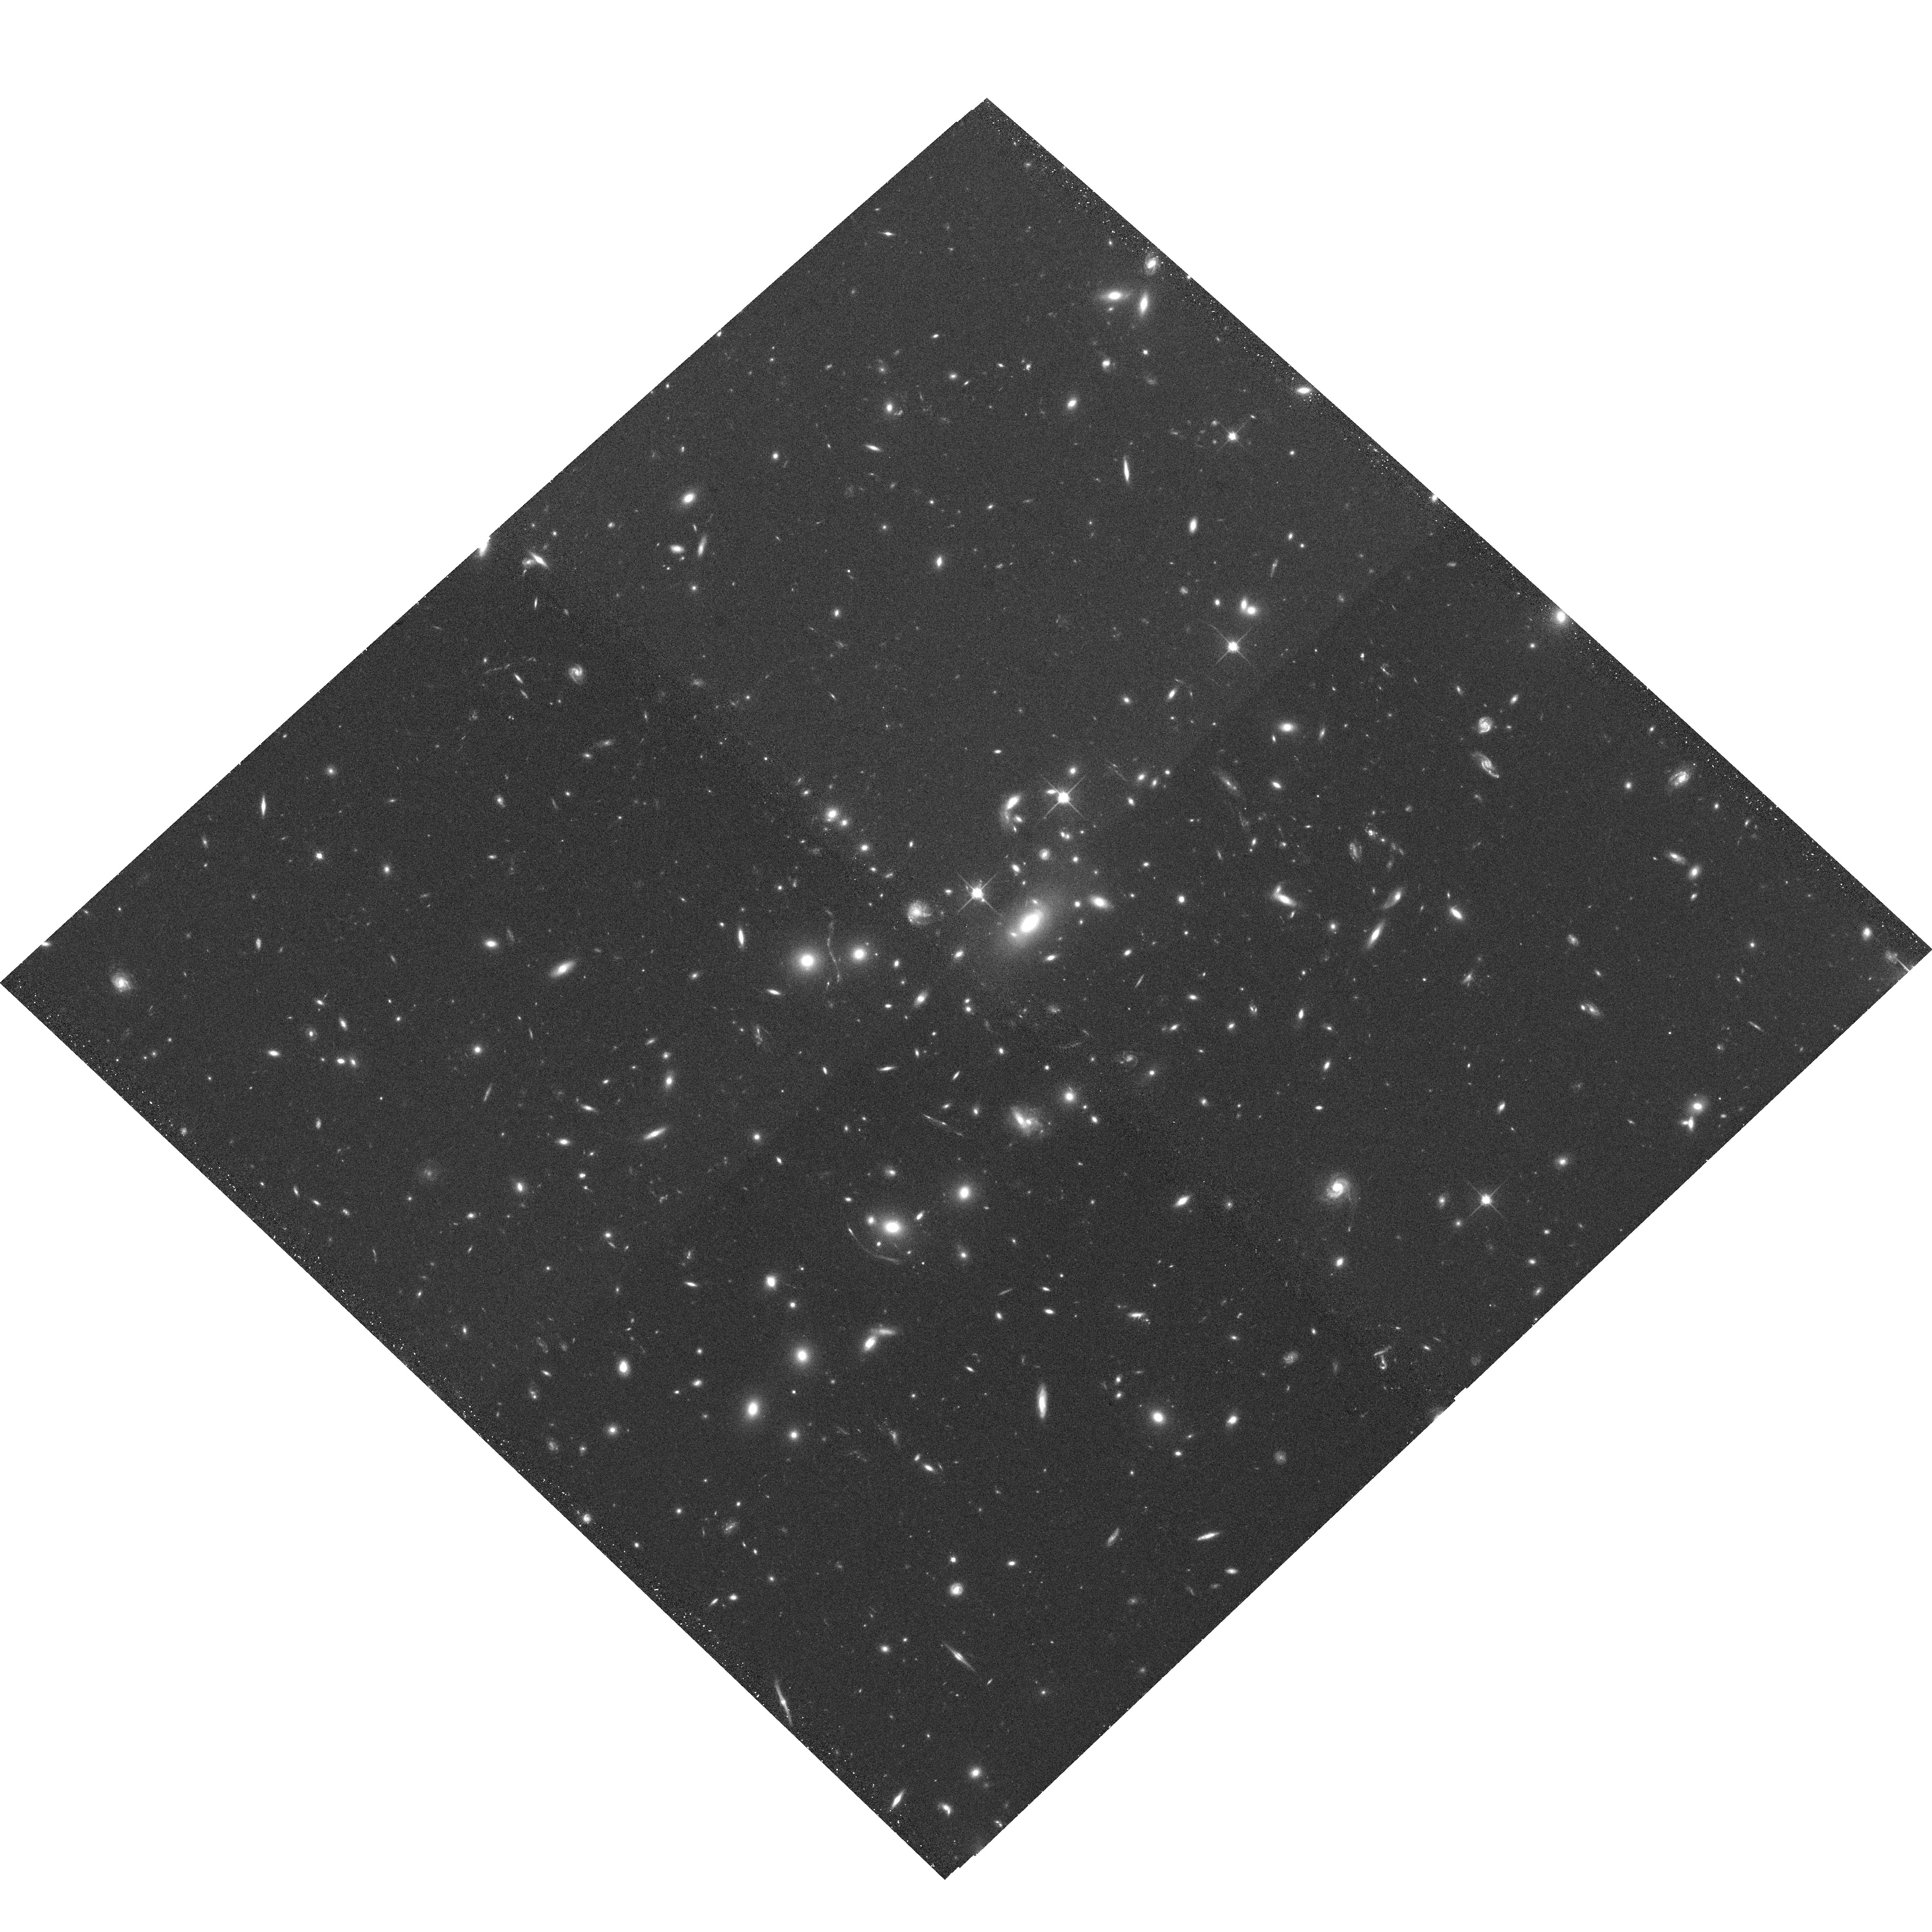
Target: MACSJ1115.2+5320
Instrument: ACS/WFC
Filter: F814W
Exposure: 20 min
Observation ID: hst_10875_43_acs_wfc_f814w_j9s643

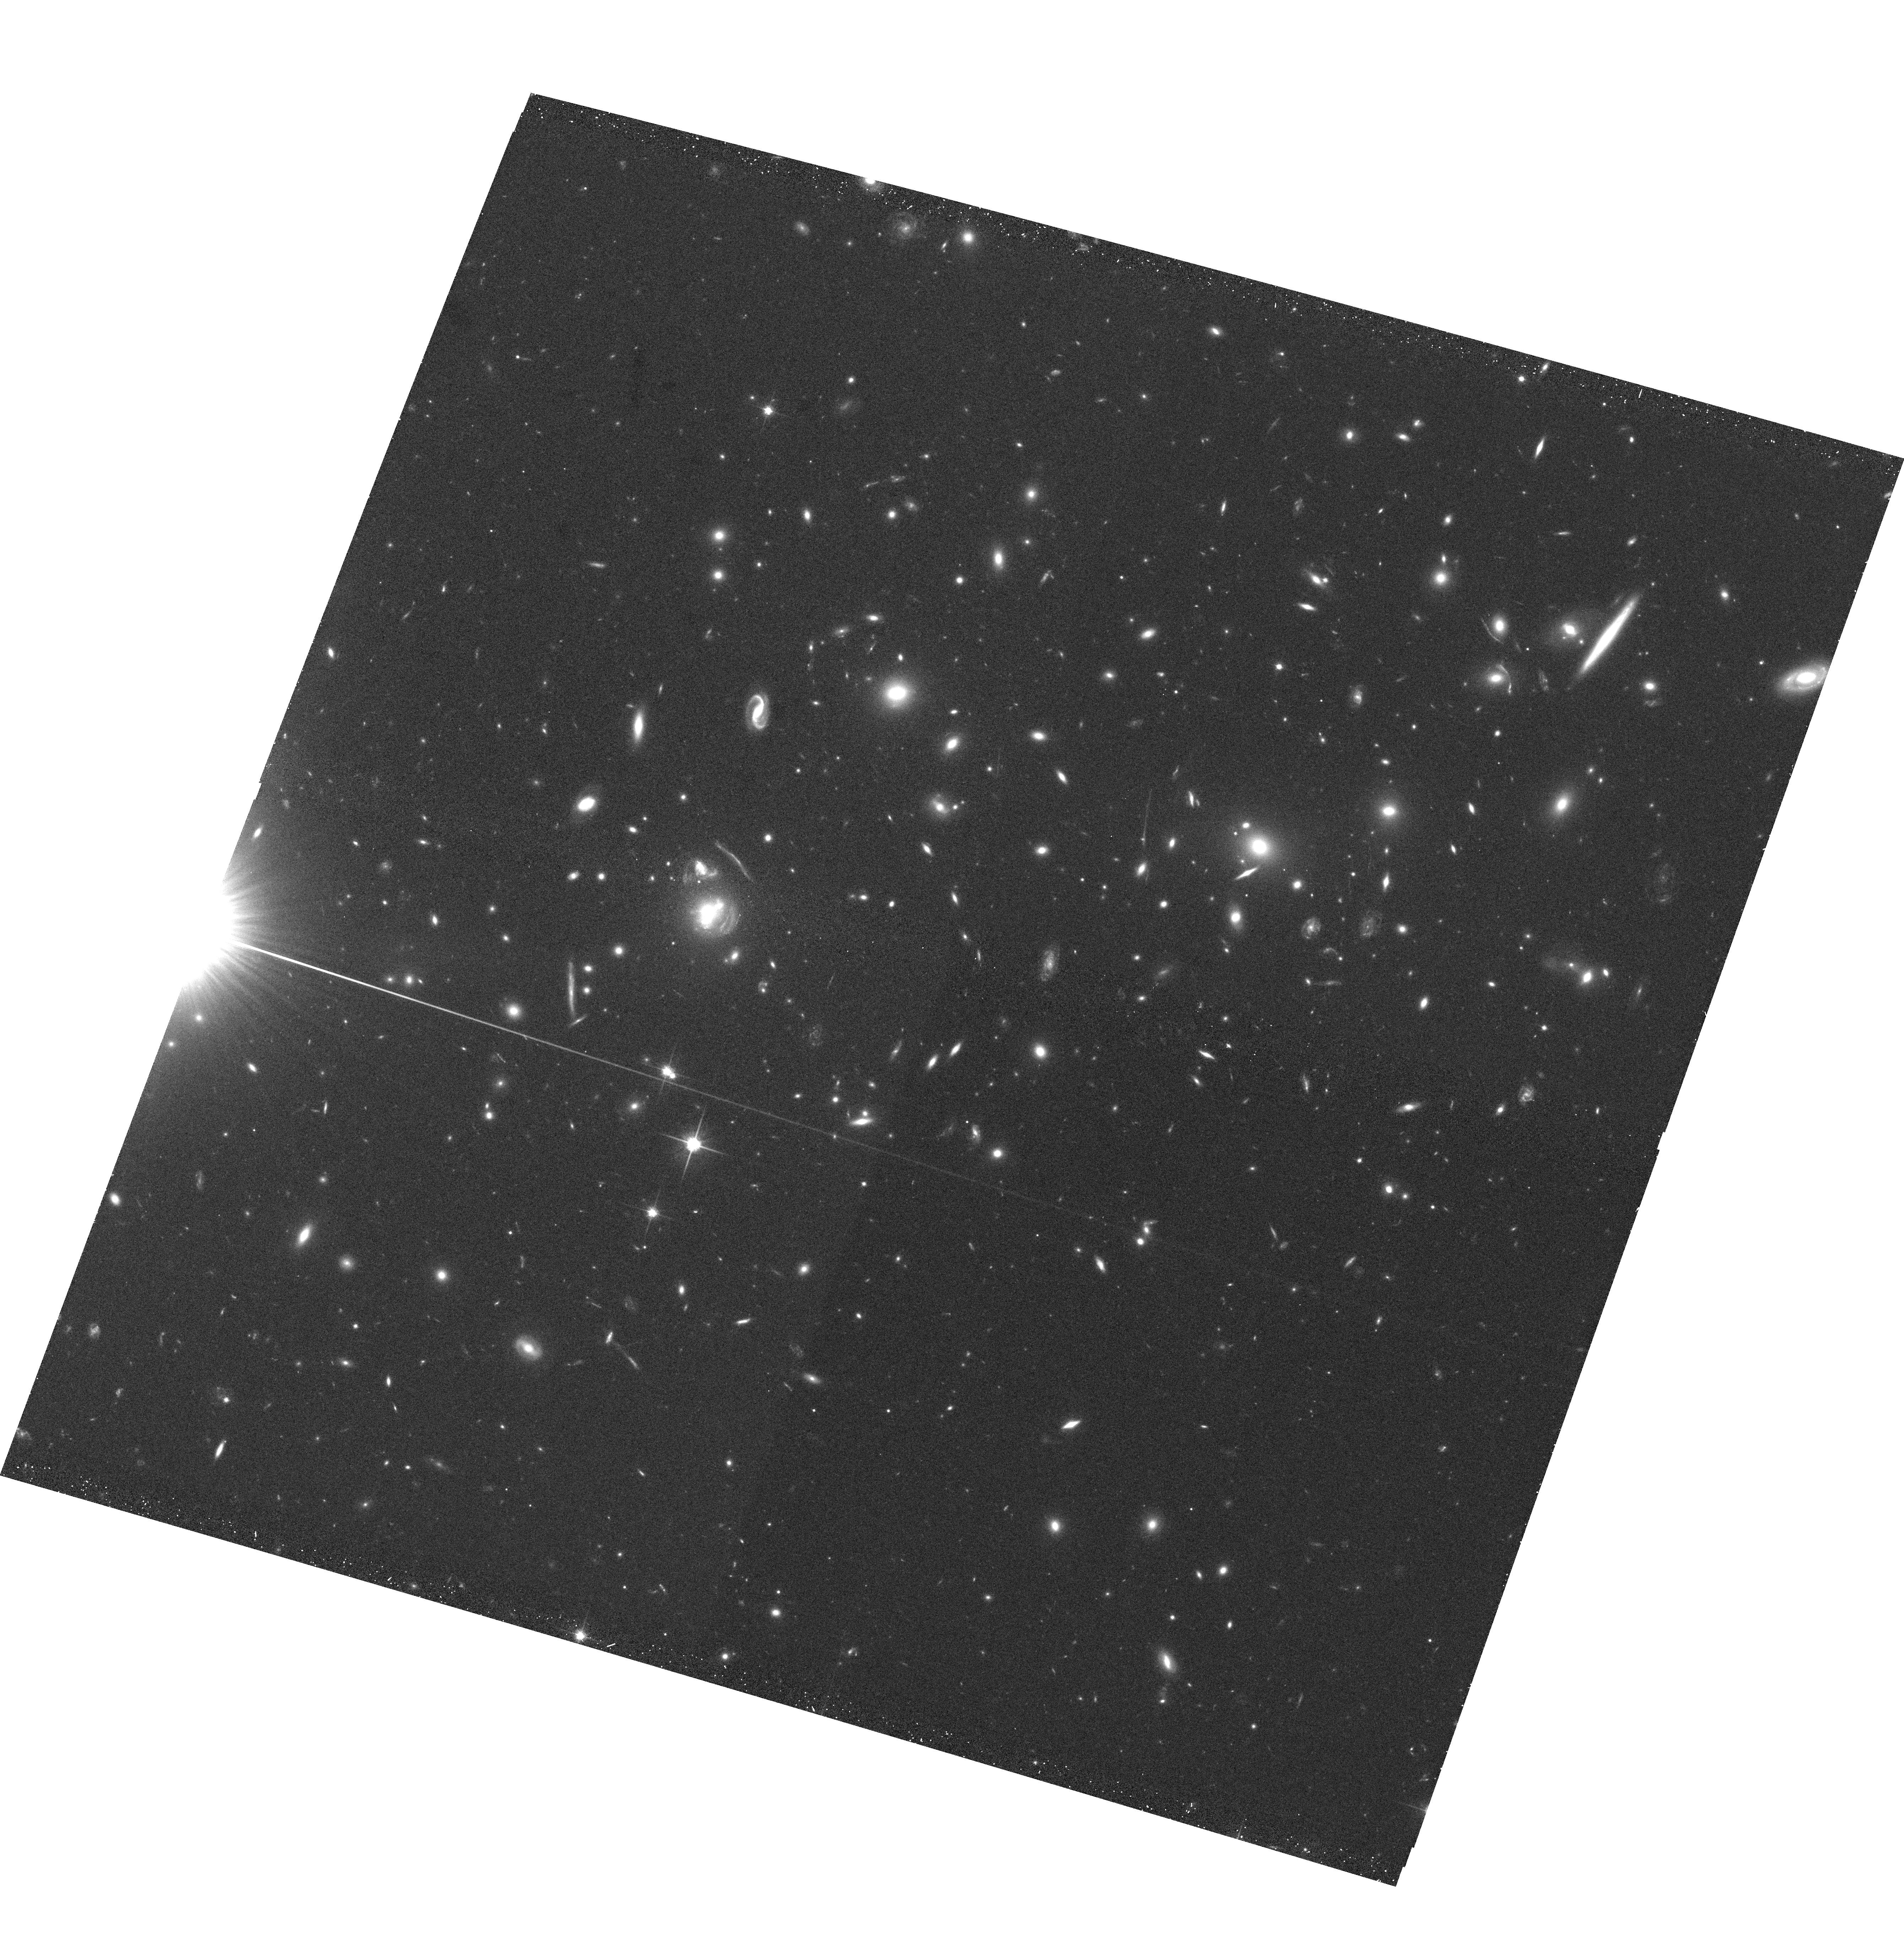
Target: MACSJ1354.6+7715
Instrument: ACS/WFC
Filter: F814W
Exposure: 20 min
Observation ID: hst_10875_59_acs_wfc_f814w_j9s659

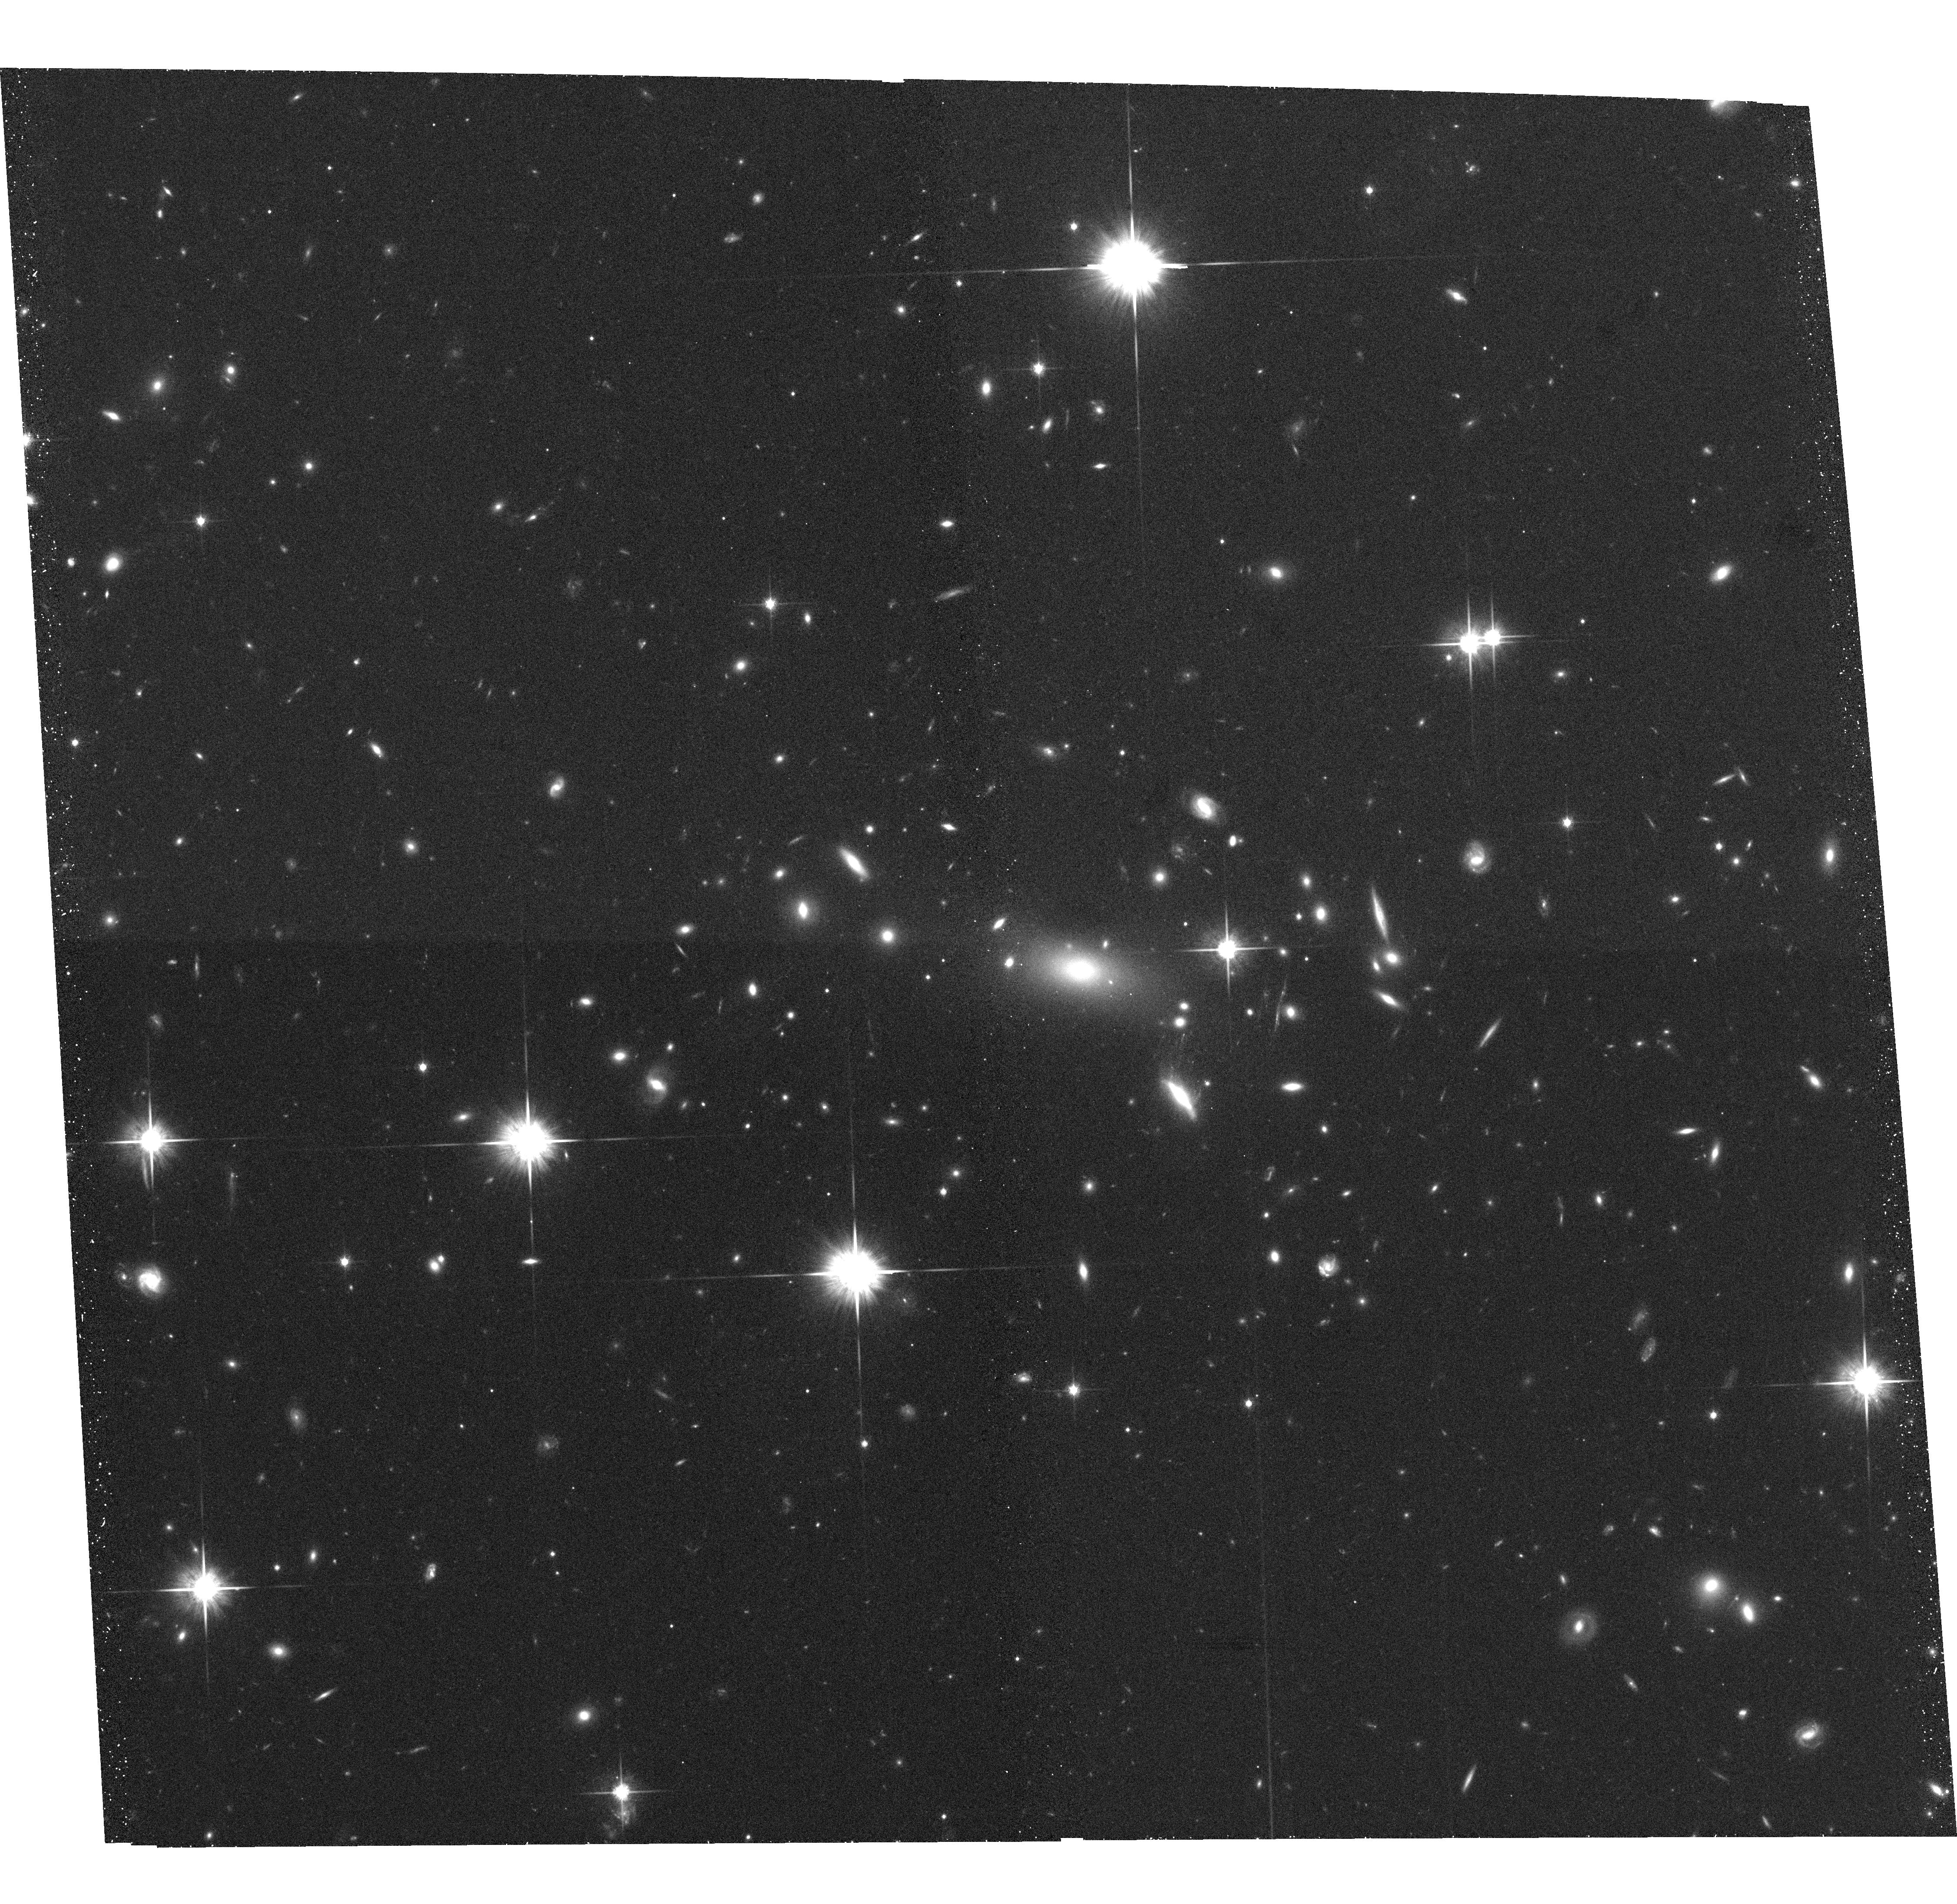
Target: MACSJ0712.3+5931
Instrument: ACS/WFC
Filter: F814W
Exposure: 20 min
Observation ID: hst_10875_36_acs_wfc_f814w_j9s636

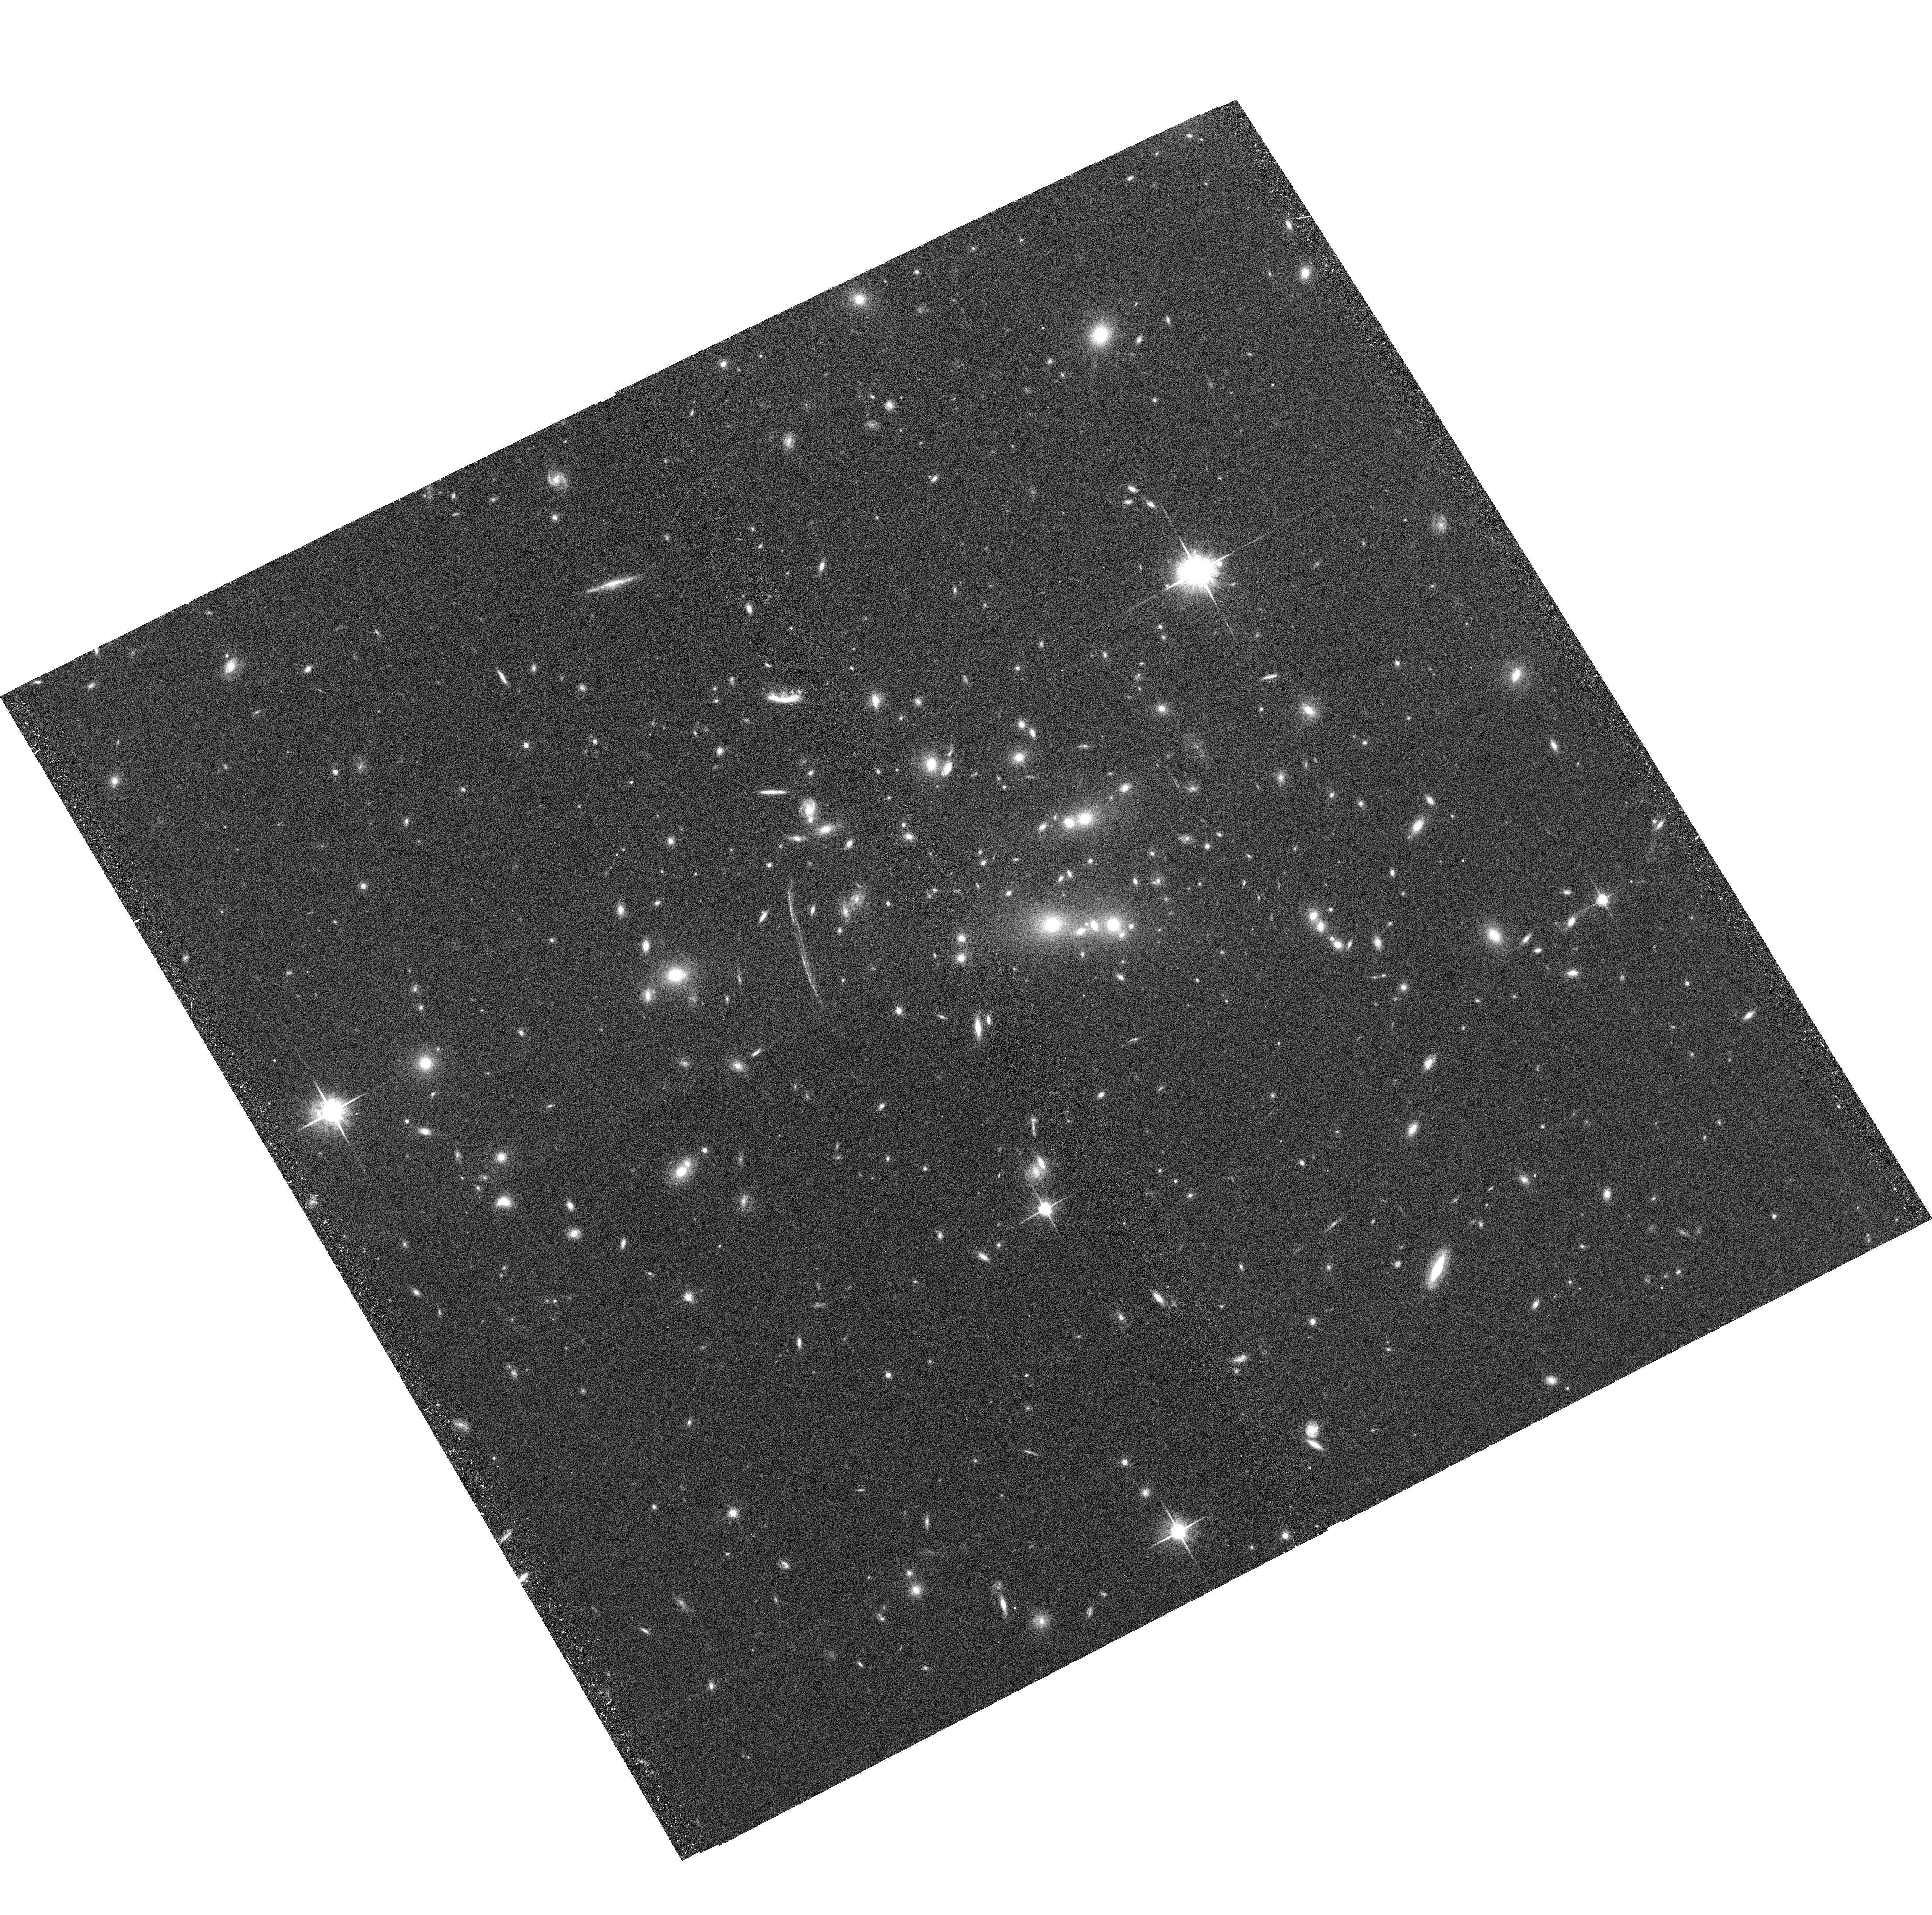
Target: MACSJ0451.9+0006
Instrument: ACS/WFC
Filter: F814W
Exposure: 20 min
Observation ID: hst_10875_29_acs_wfc_f814w_j9s629

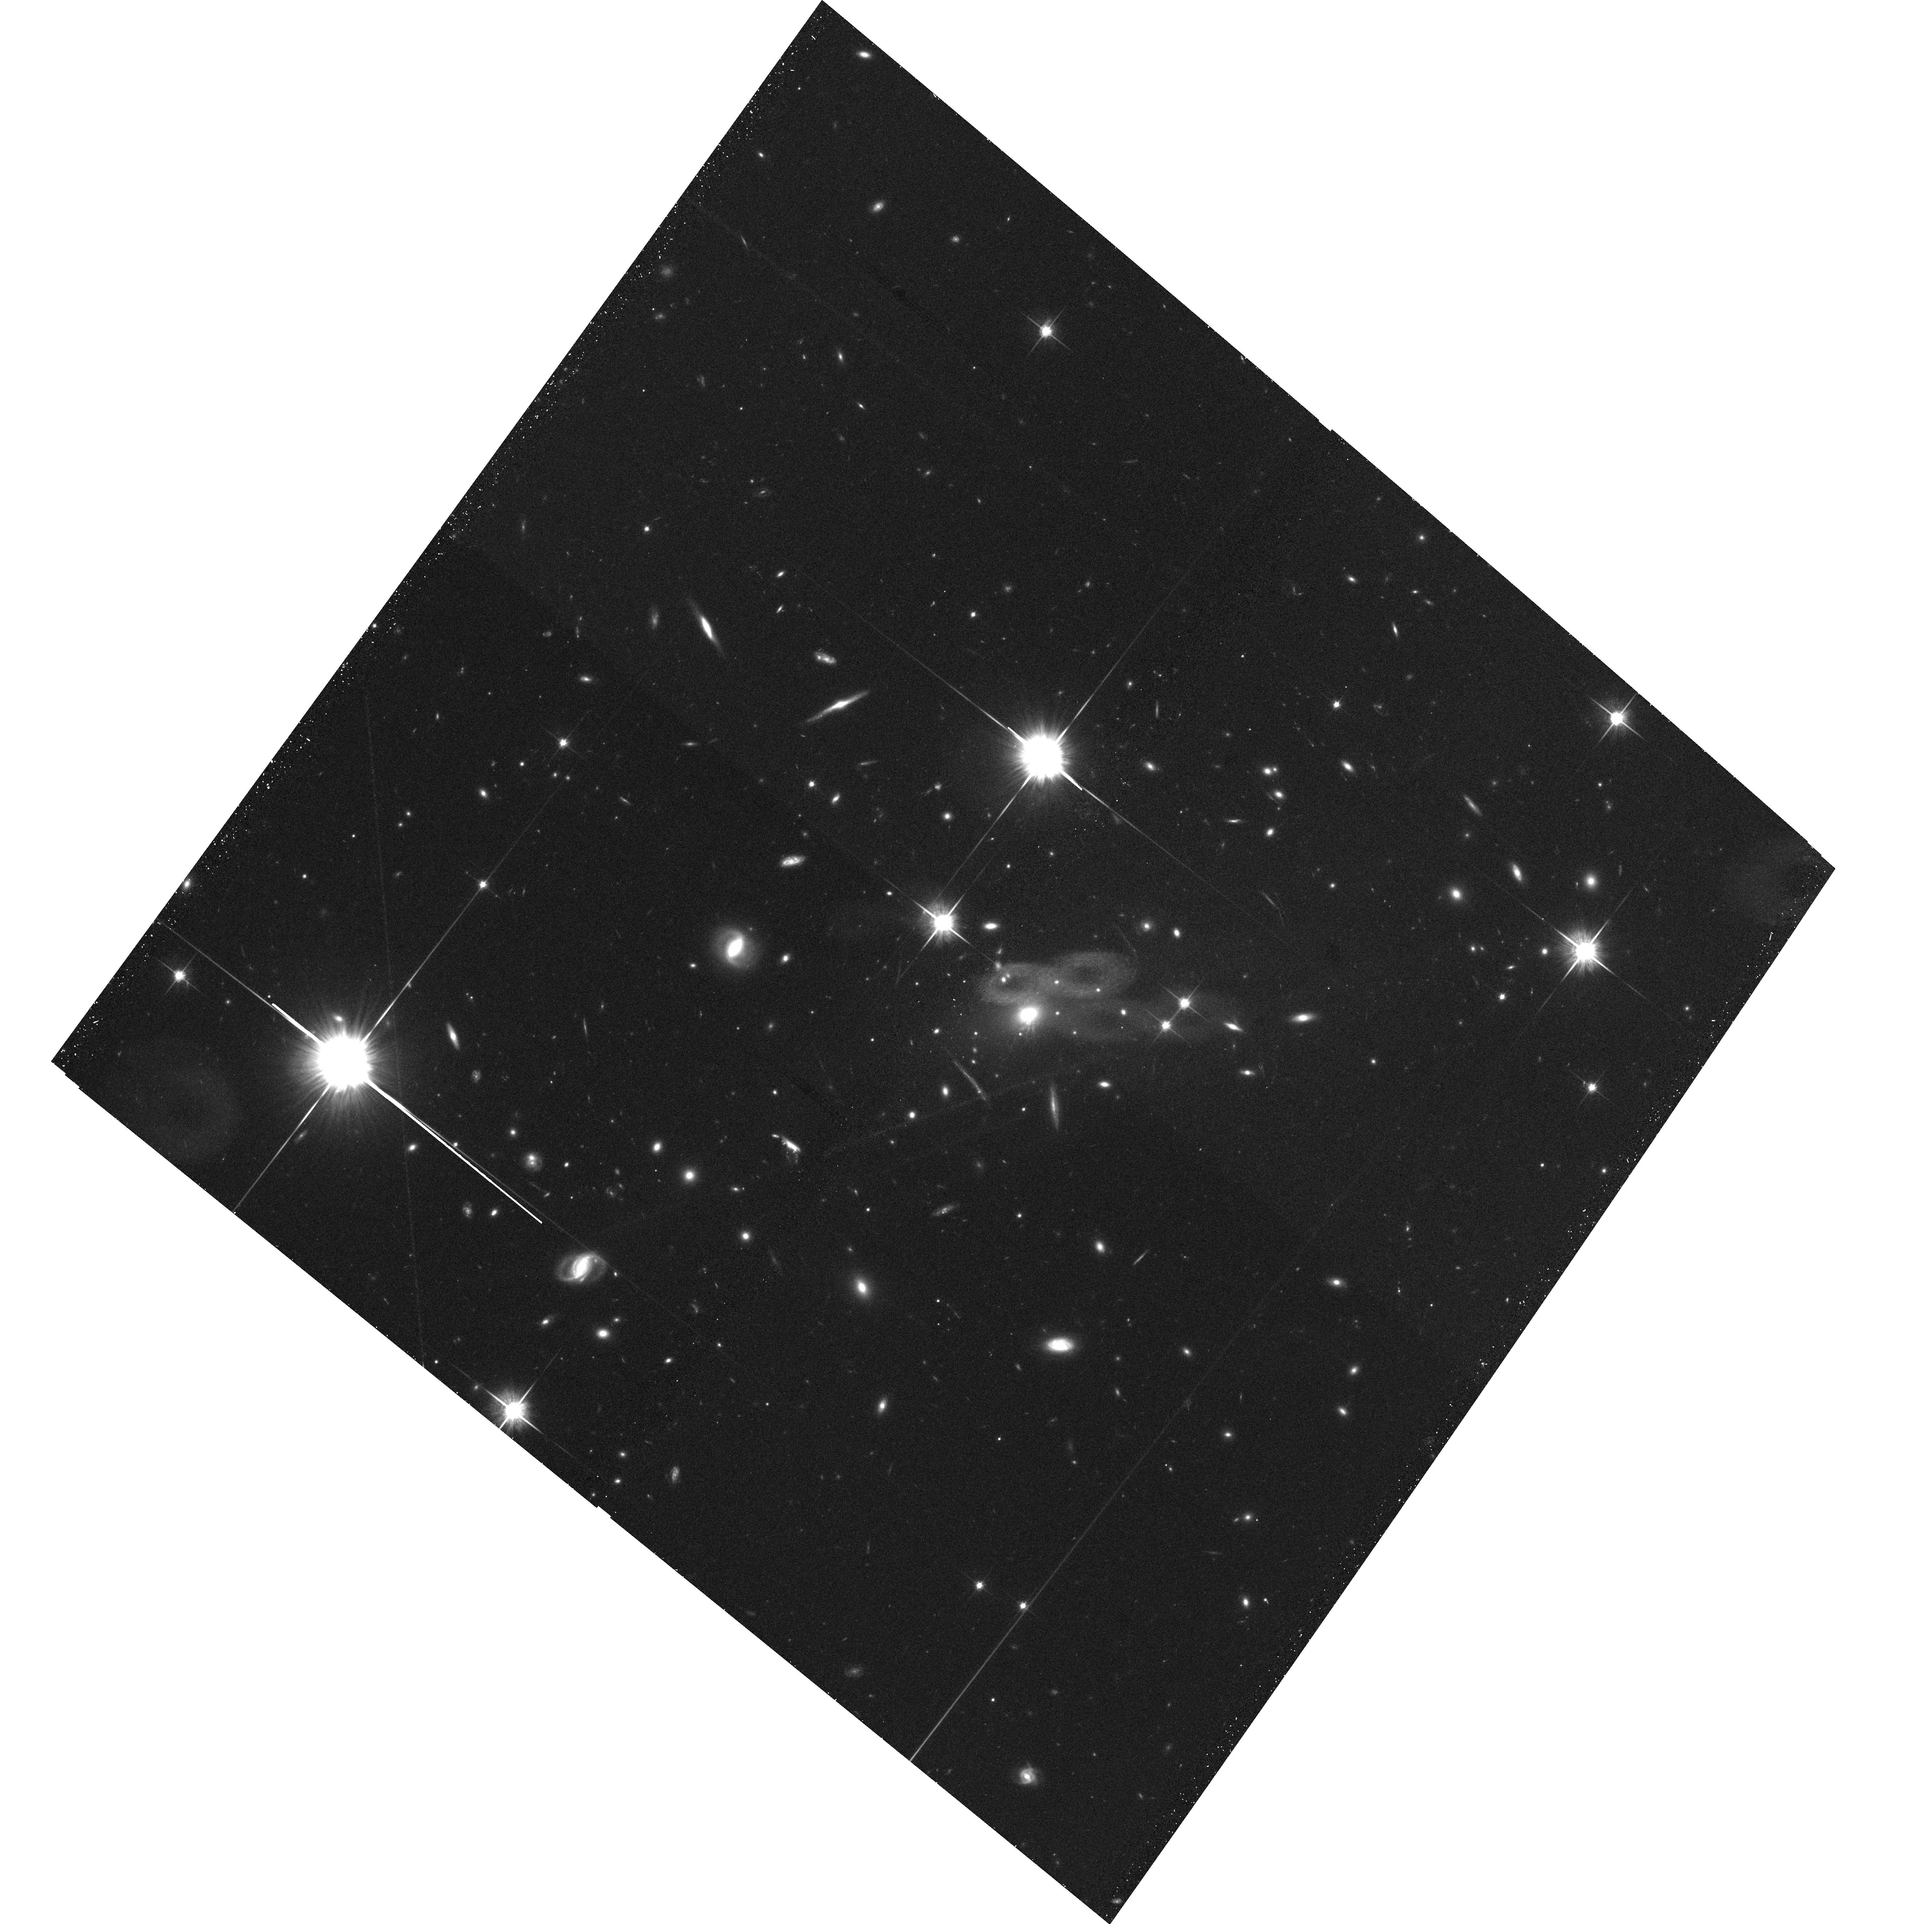
Target: MACSJ0947.2+7623
Instrument: ACS/WFC
Filter: F814W
Exposure: 20 min
Observation ID: hst_10875_40_acs_wfc_f814w_j9s640

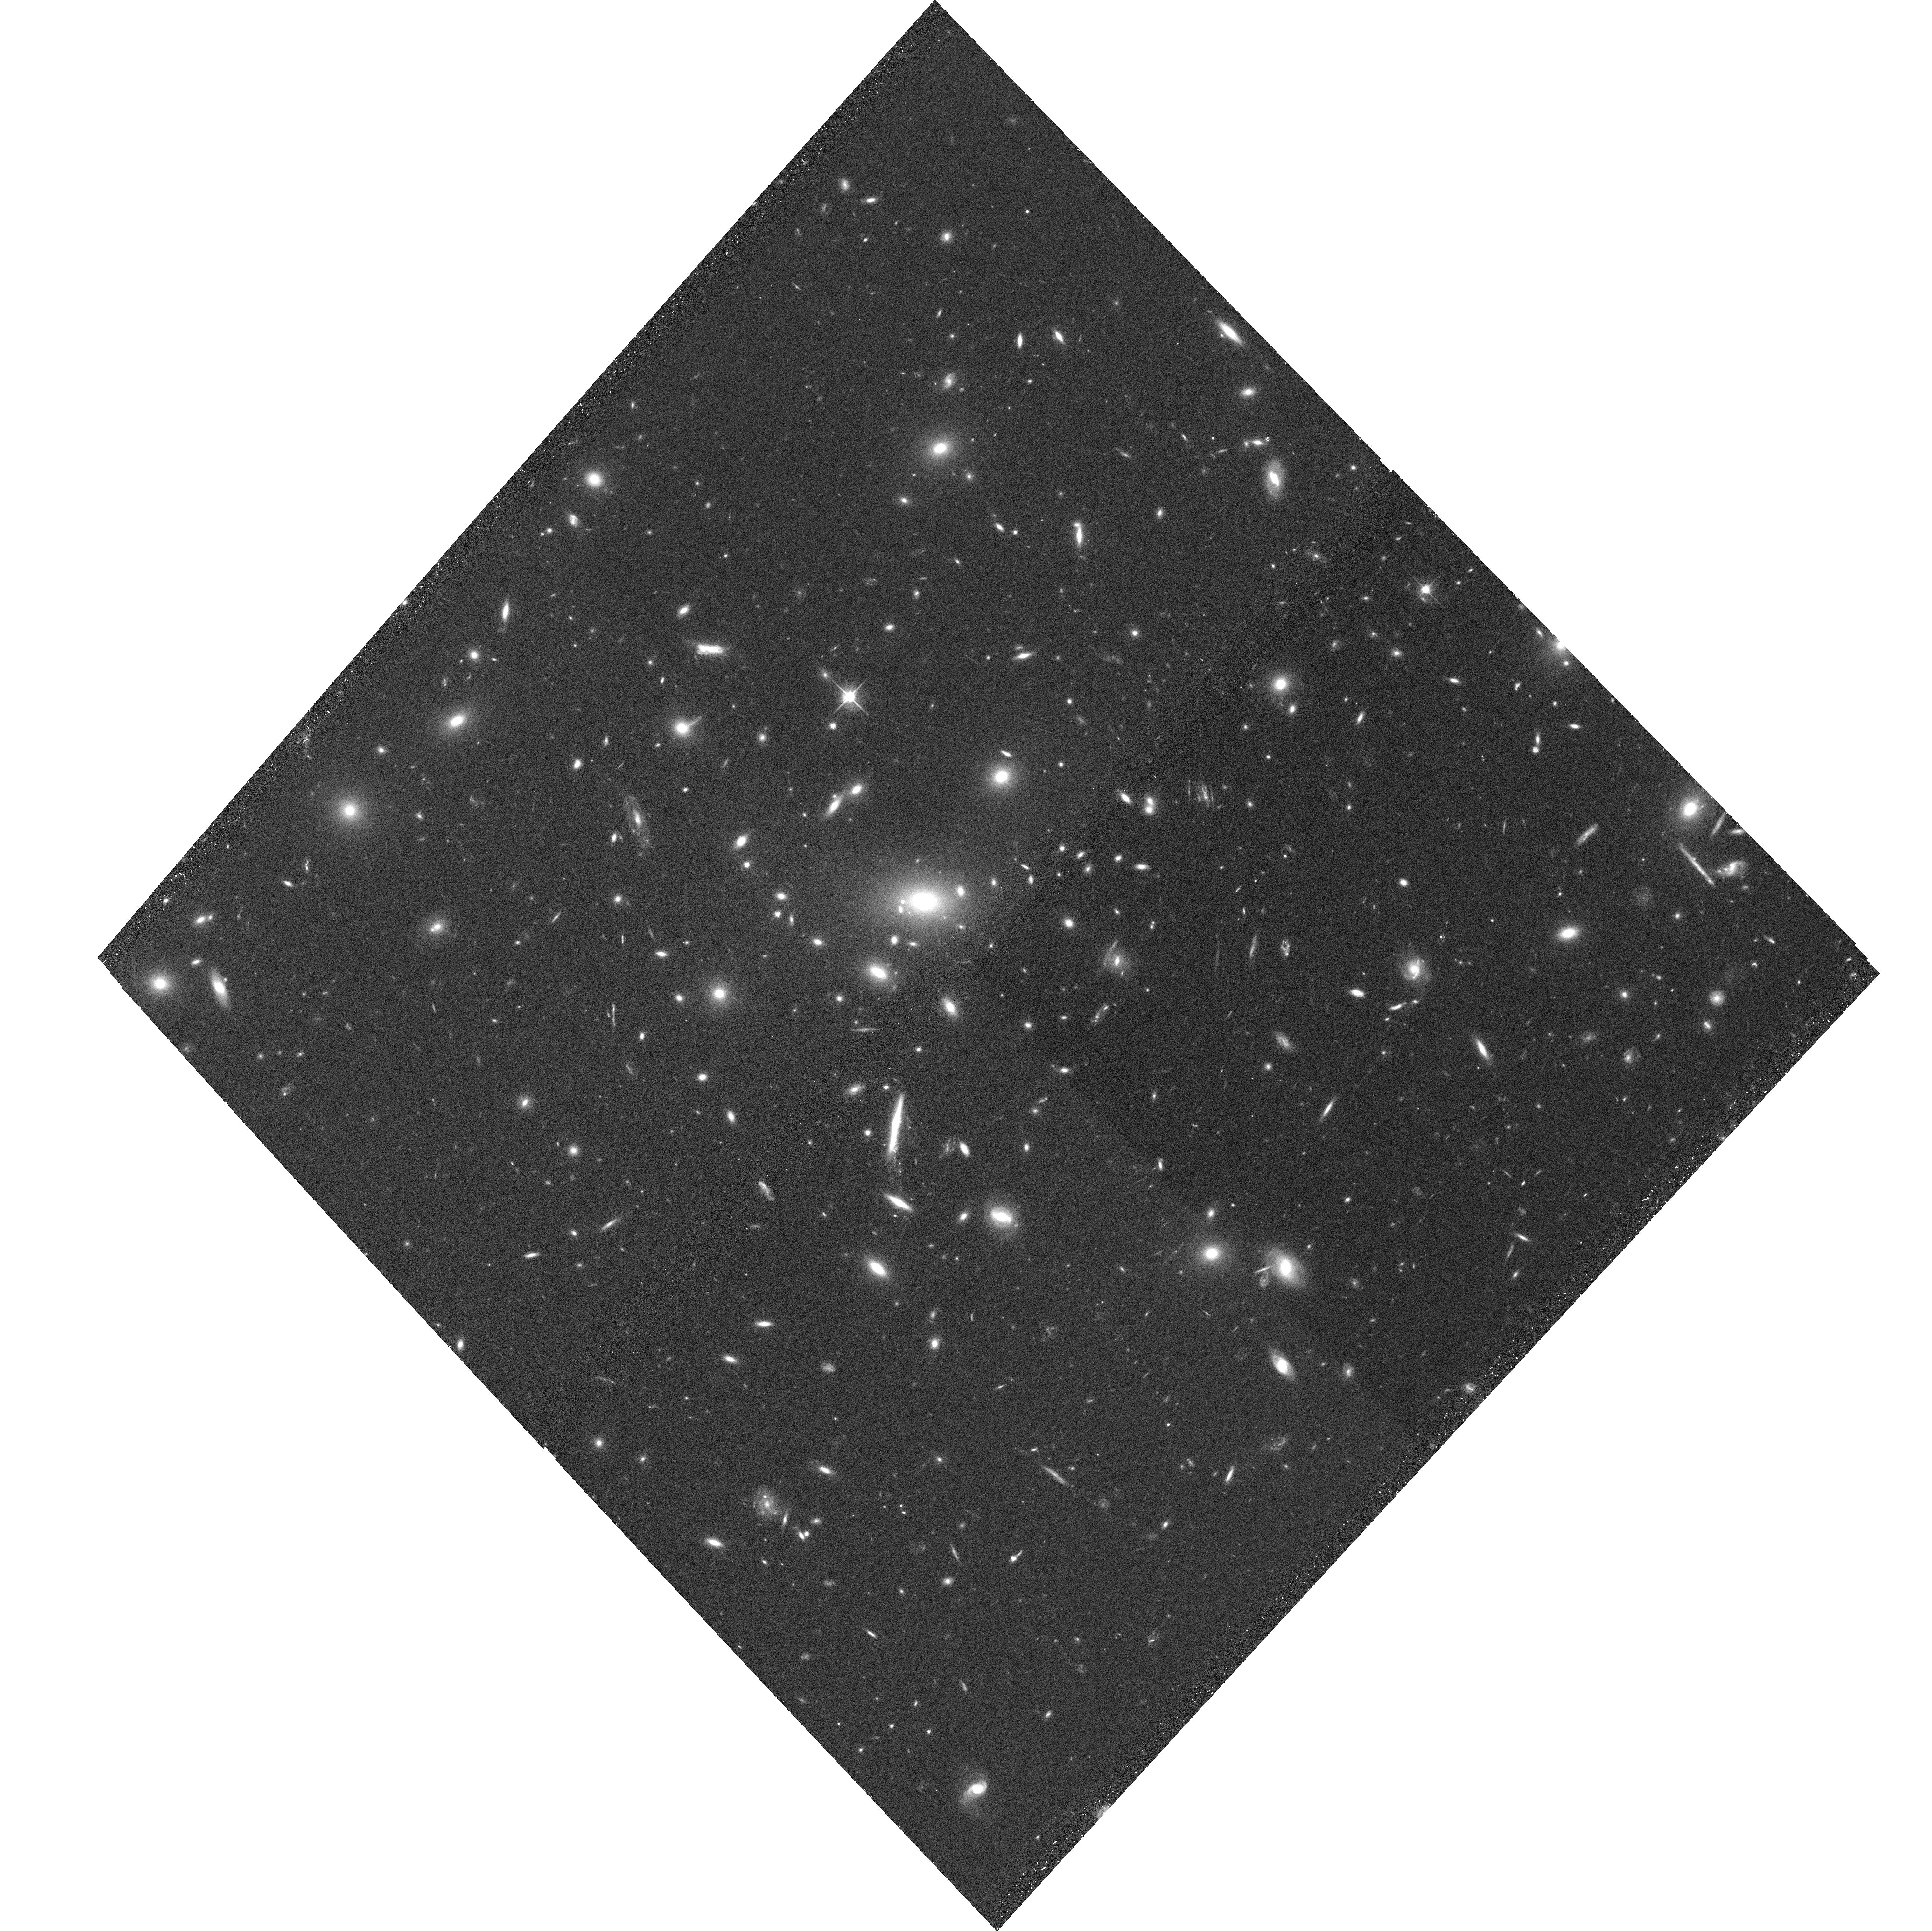
Target: MACSJ0257.6-2209
Instrument: ACS/WFC
Filter: F606W
Exposure: 20 min
Observation ID: hst_10875_19_acs_wfc_f606w_j9s619

A Snapshot Survey of The Most Massive Clusters of Galaxies (PI: Ebeling, Harald)

We propose the continuation of our highly successful Cycle14 snapshot survey of a sample of 123 very X-ray luminous clusters in the redshift range 0.3-0.7. As demonstrated by the 21 snapshots obtained so far in Cycle14 these systems frequently exhibit strong gravitational lensing as well as spectacular examples of violent galaxy evolution. The proposed observations will provide important constraints on the cluster mass distributions, the physical nature of galaxy-galaxy and galaxy-gas interactions in cluster cores, and a set of optically bright, lensed galaxies for further 8-10m spectroscopy. Acknowledging the broad community interest in this sample we waive our data rights for these observations.